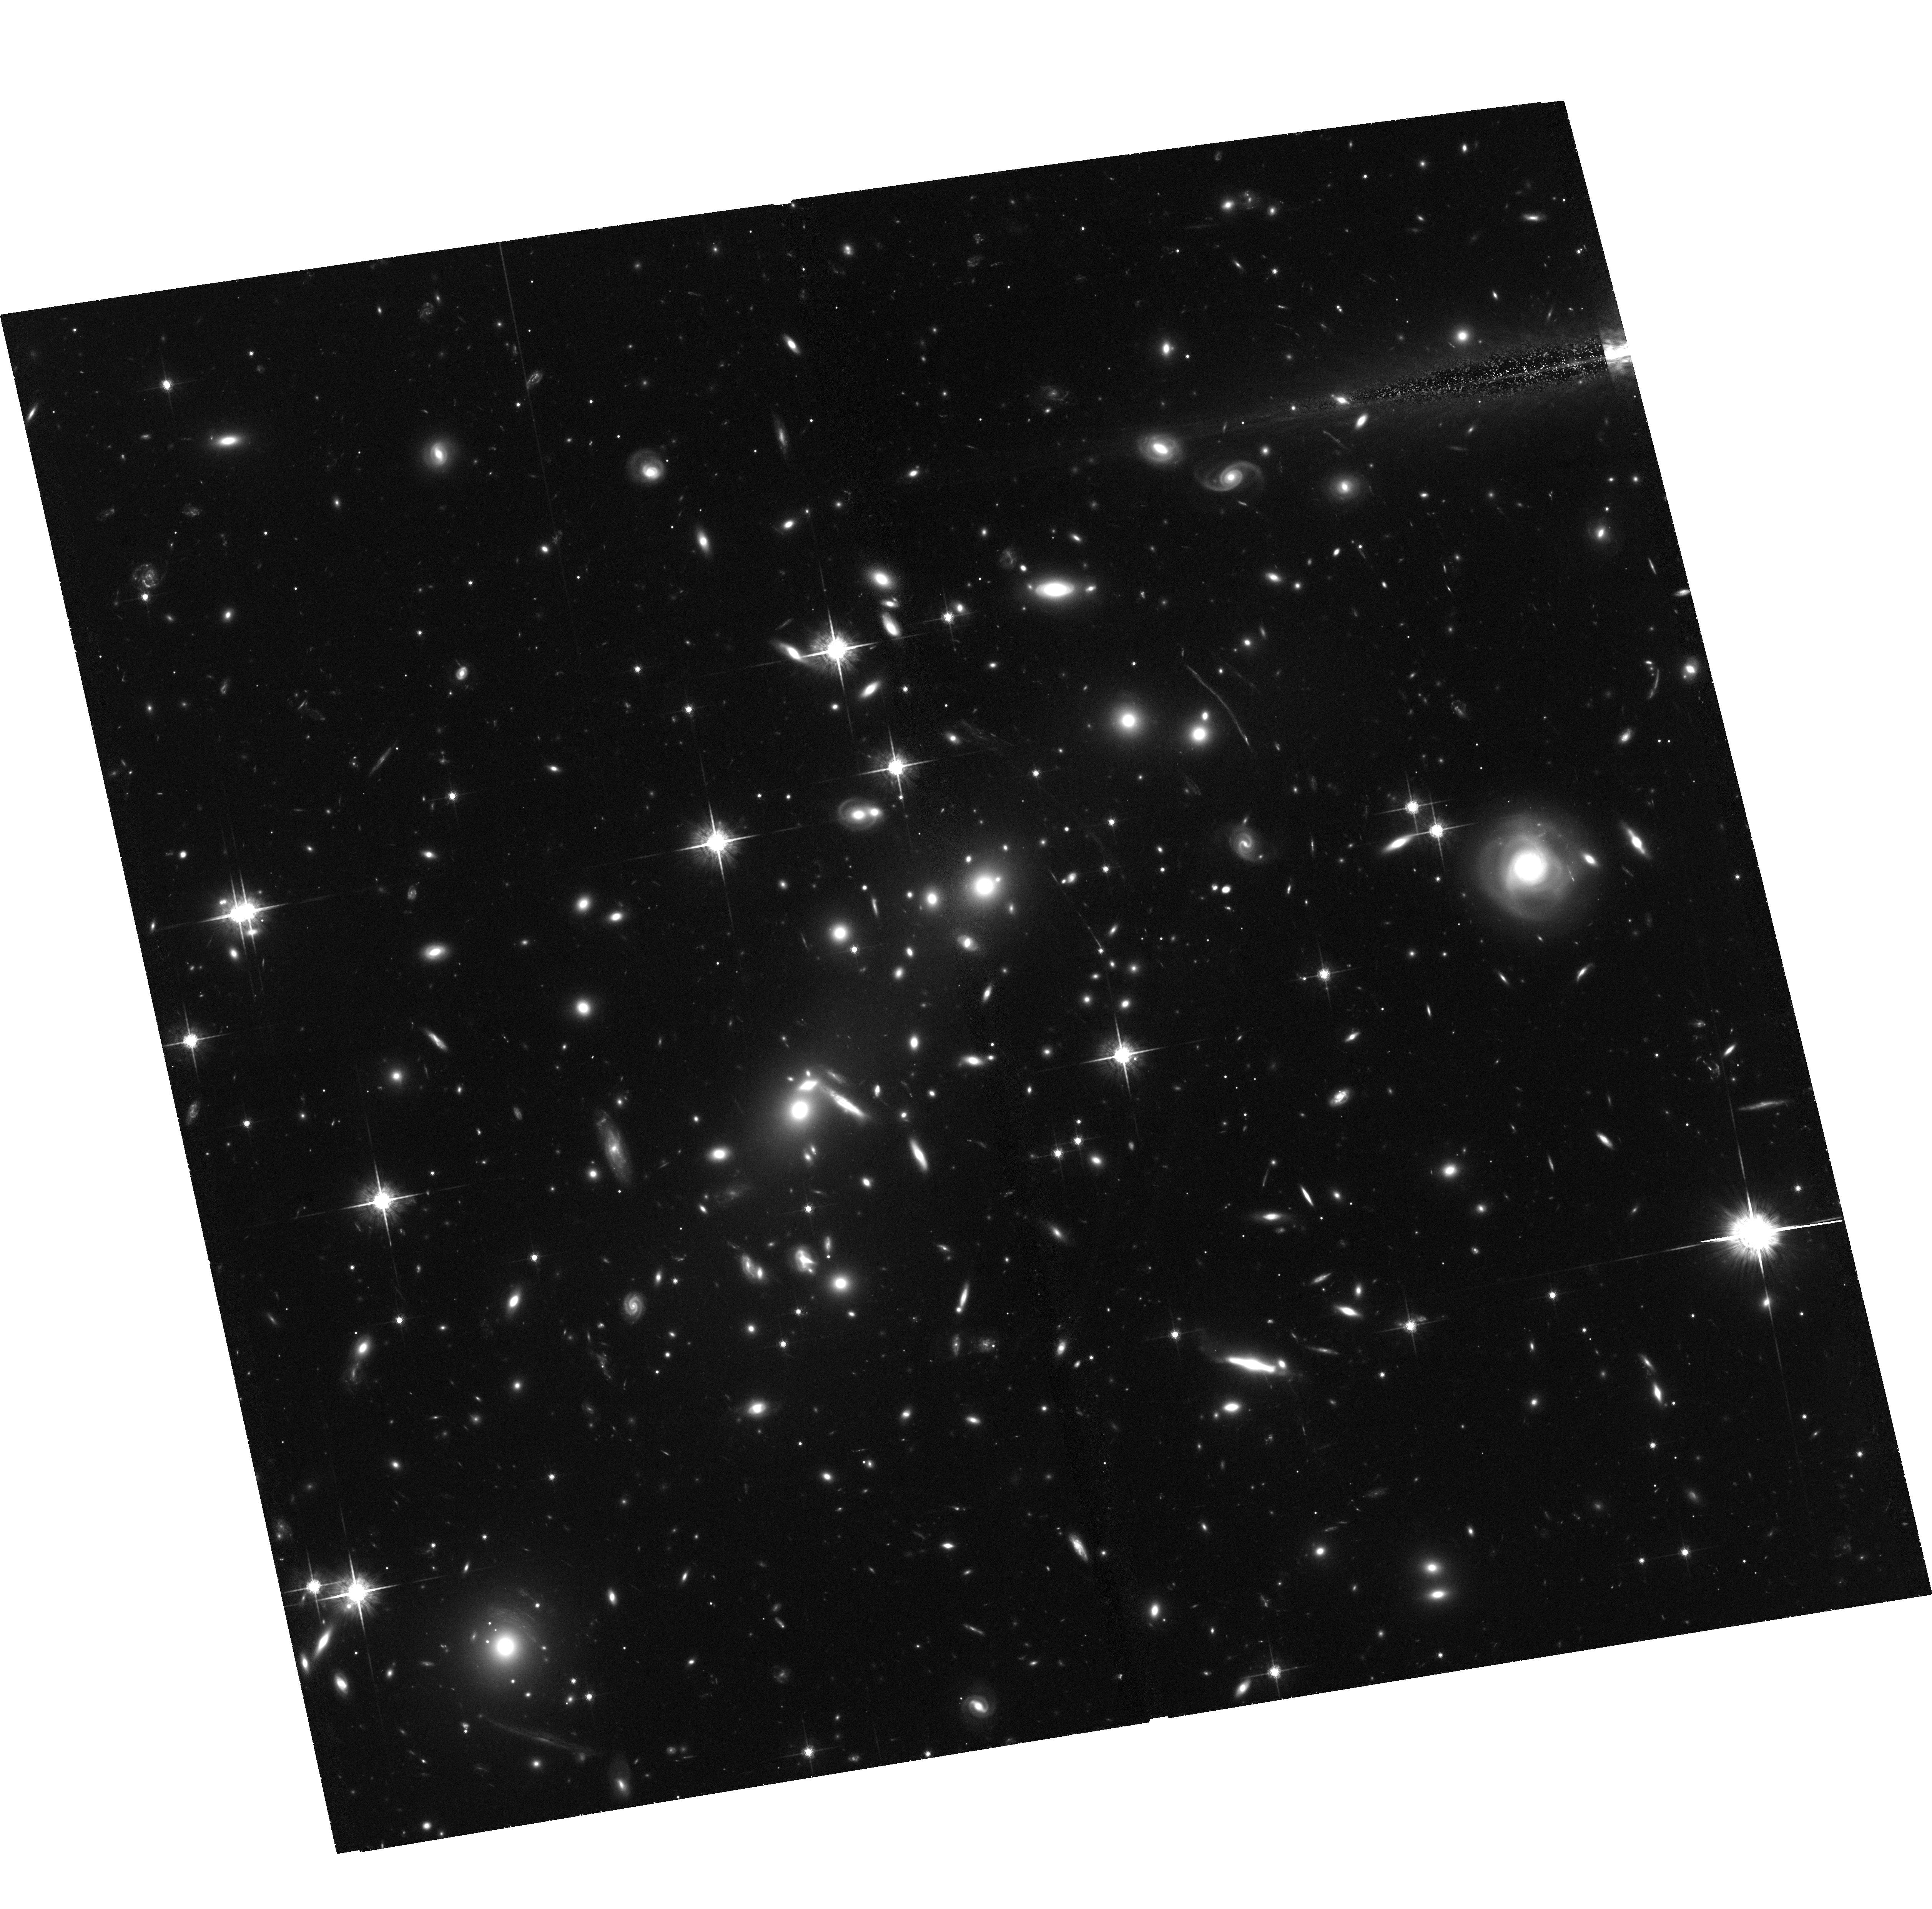
Target: 1E0657-56
Instrument: ACS/WFC
Filter: F775W
Exposure: 2.8 h
Observation ID: hst_10863_01_acs_wfc_f775w_j9pt01

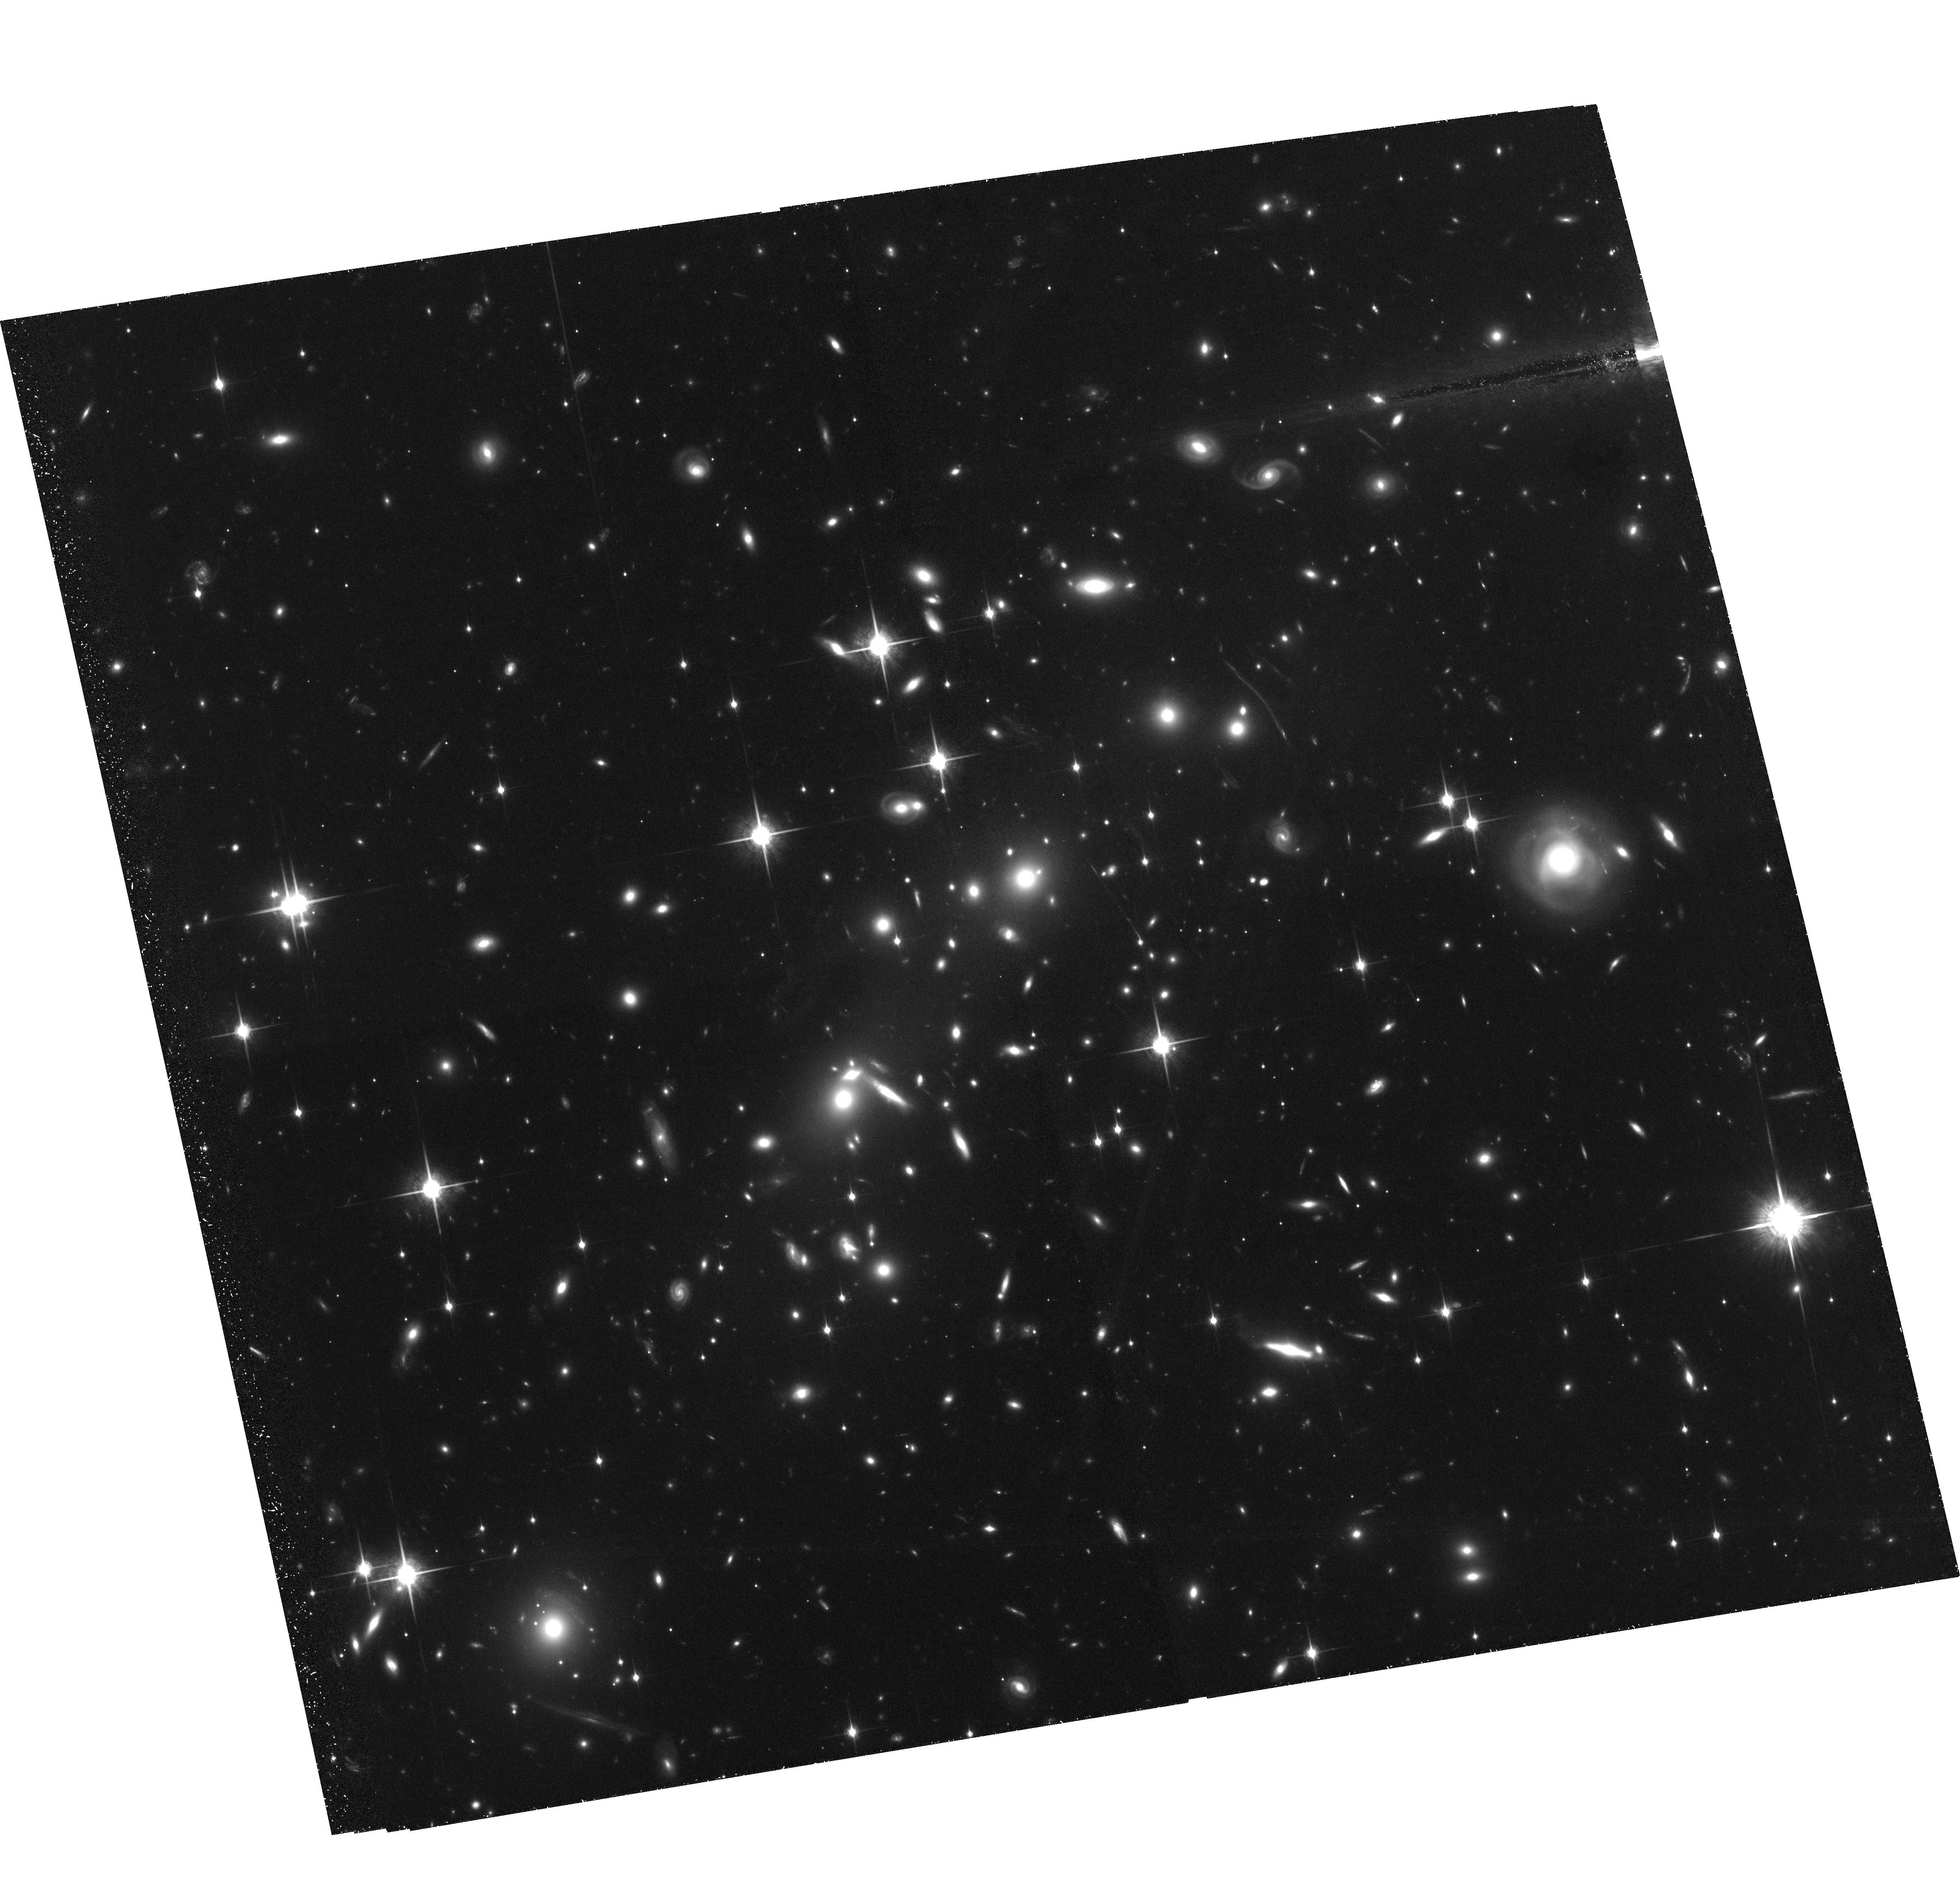
Target: 1E0657-56
Instrument: ACS/WFC
Filter: F850LP
Exposure: 3.5 h
Observation ID: hst_10863_02_acs_wfc_f850lp_j9pt02

Magnifying the High-z Universe with the Bullet Cluster 1E0657-56 (PI: Gonzalez, Anthony Hernan)

We propose to use the bullet cluster 1E0657-56 (z=0.296) as a gravitational telescope to conduct a pencil beam survey of the galaxy population to z=7. The cluster 1E0657-56, one of the hottest and most X-ray luminous clusters known, is a highly efficient lens with critical curves comparable in size to Abell 1689. The proposed observations will yield a high-fidelity strong+weak lensing map of the cluster core, enabling identification of lensed, high-redshift sources and also providing a precision measurement of the cluster mass (good to 5% within 350 kpc). The mass measurement will also serve as a key input for numerical simulations designed to reconstruct the dynamical history of the cluster merger and provide a new constraint on the dark matter self-interaction cross-section. In the cluster core the requested imaging will reach (de-magnified) magnitudes comparable to the Hubble Ultra Deep Field for lensed sources, but with 2+ magnitudes of magnification facilitating spectroscopic follow-up.